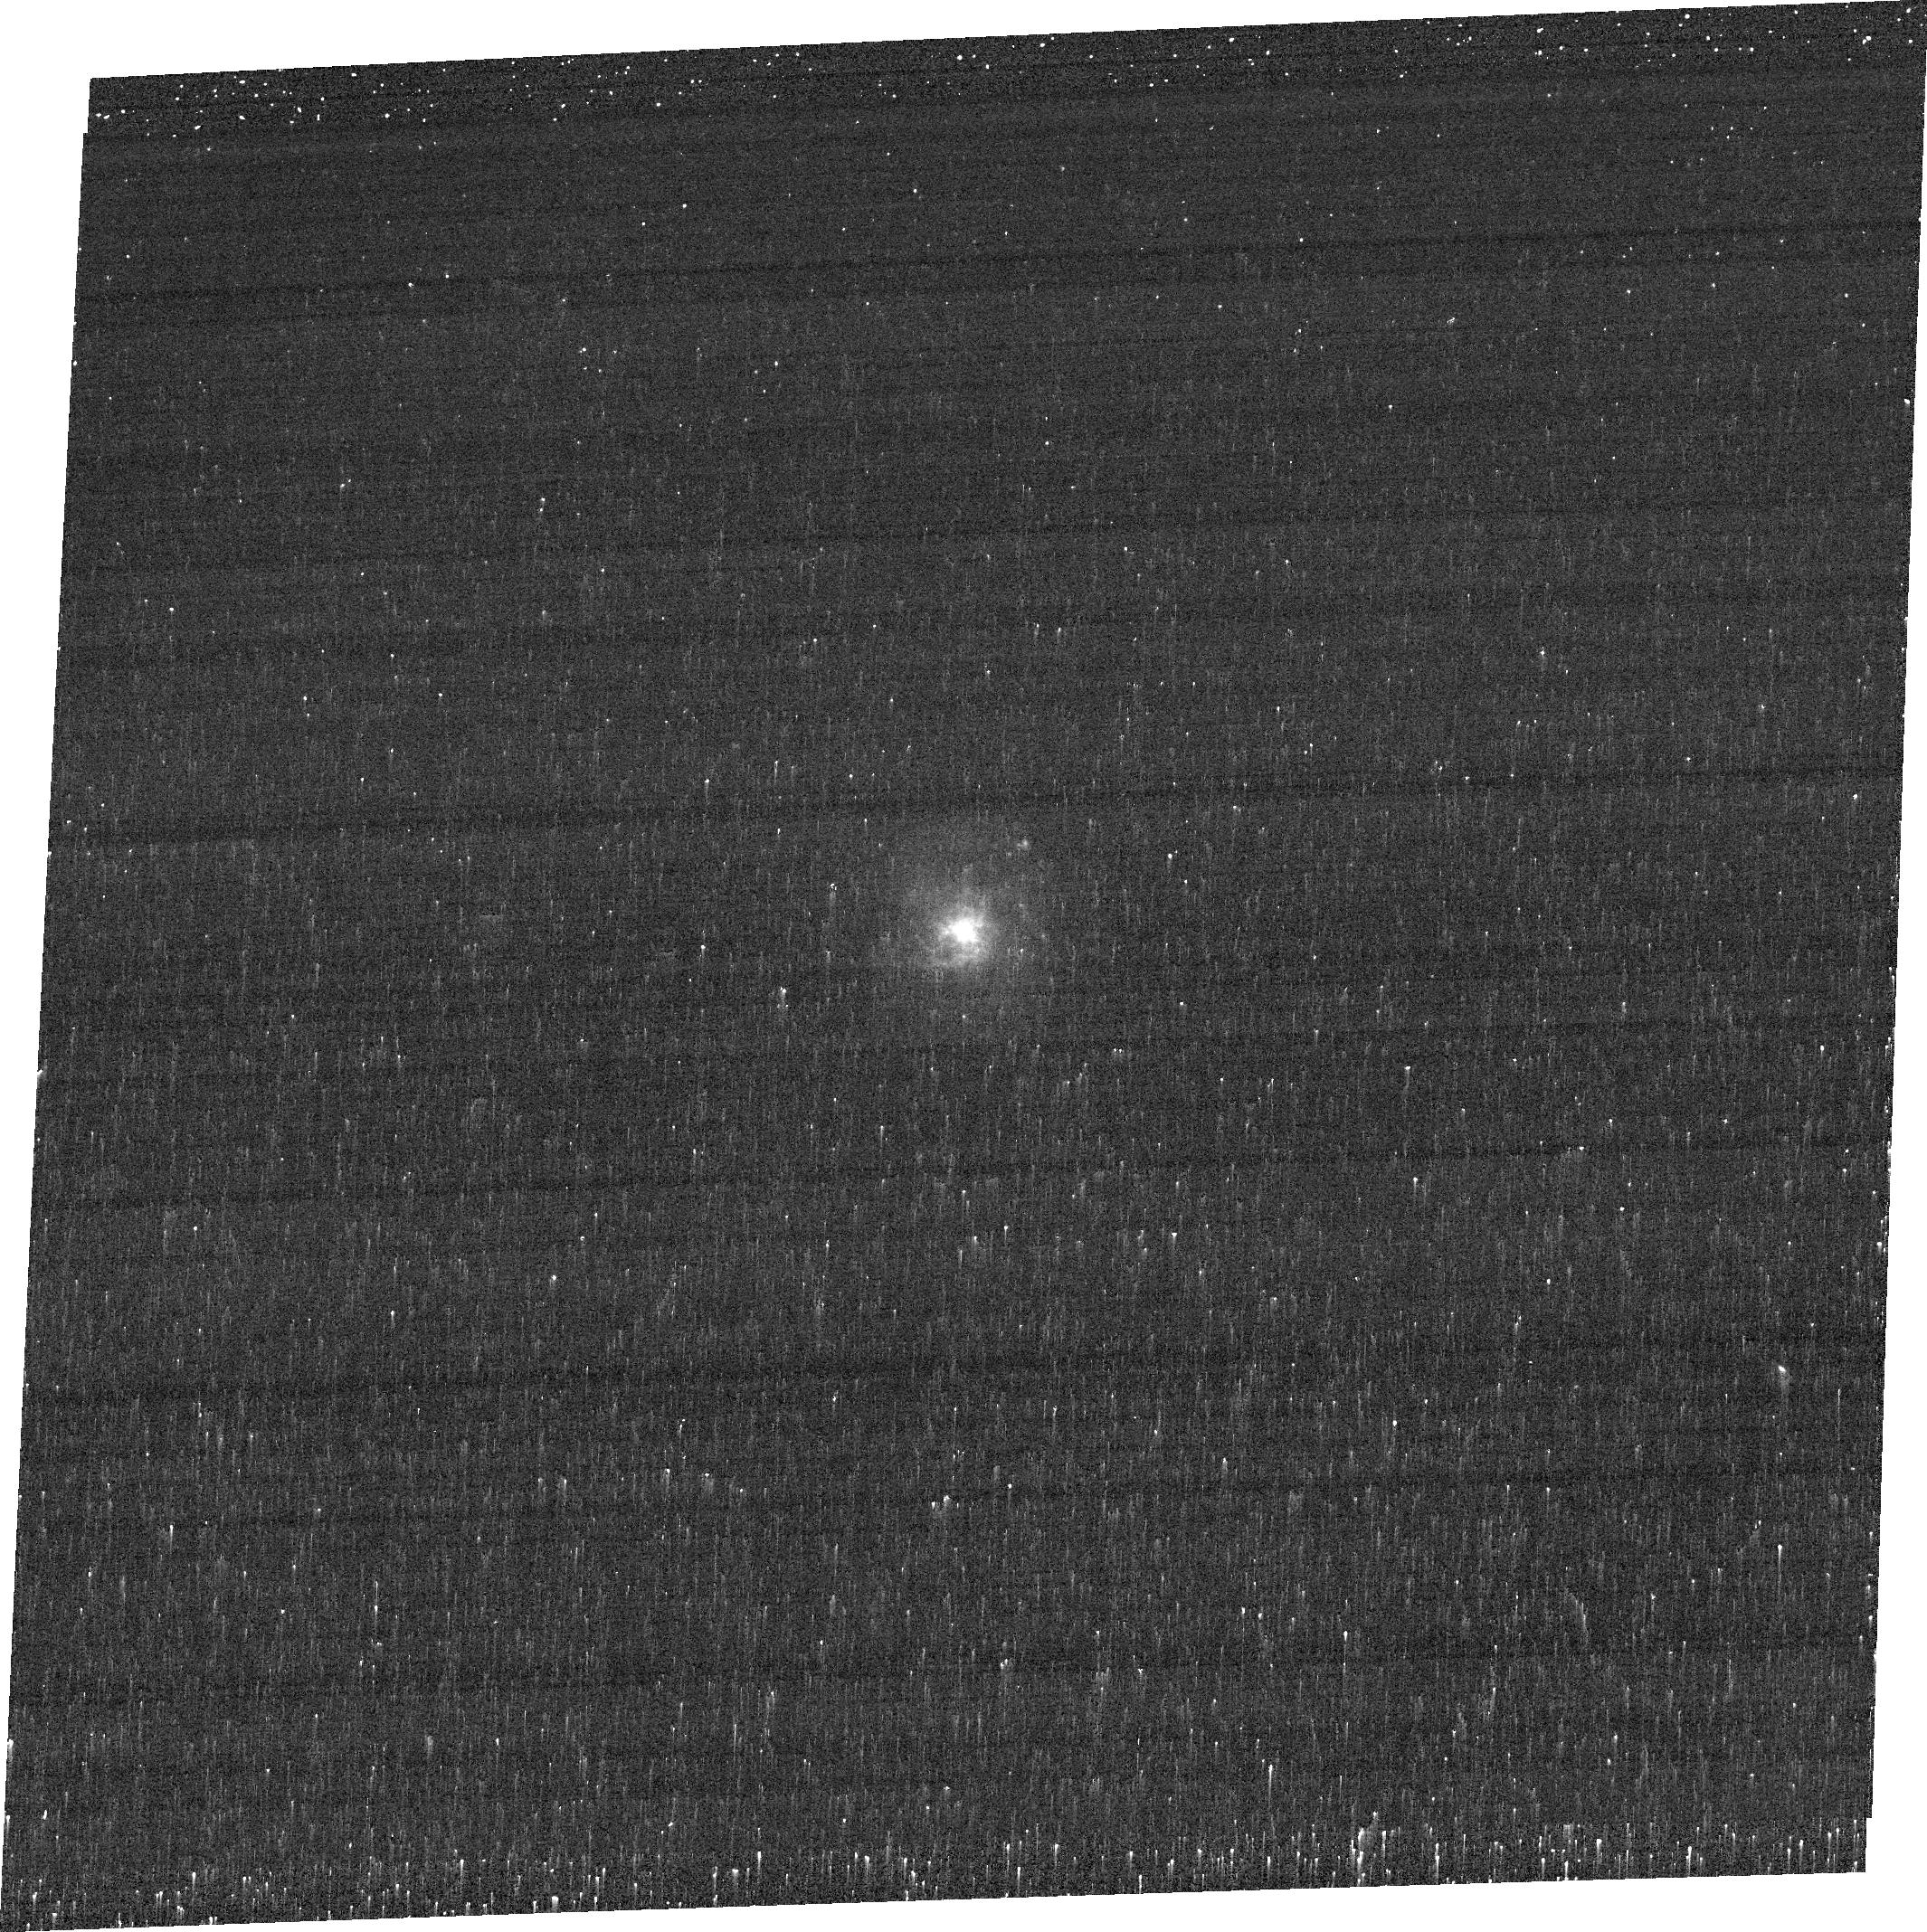
Target: GSN069
Instrument: ACS/WFC
Filter: FR505N
Exposure: 12 min
Observation ID: je8k02010

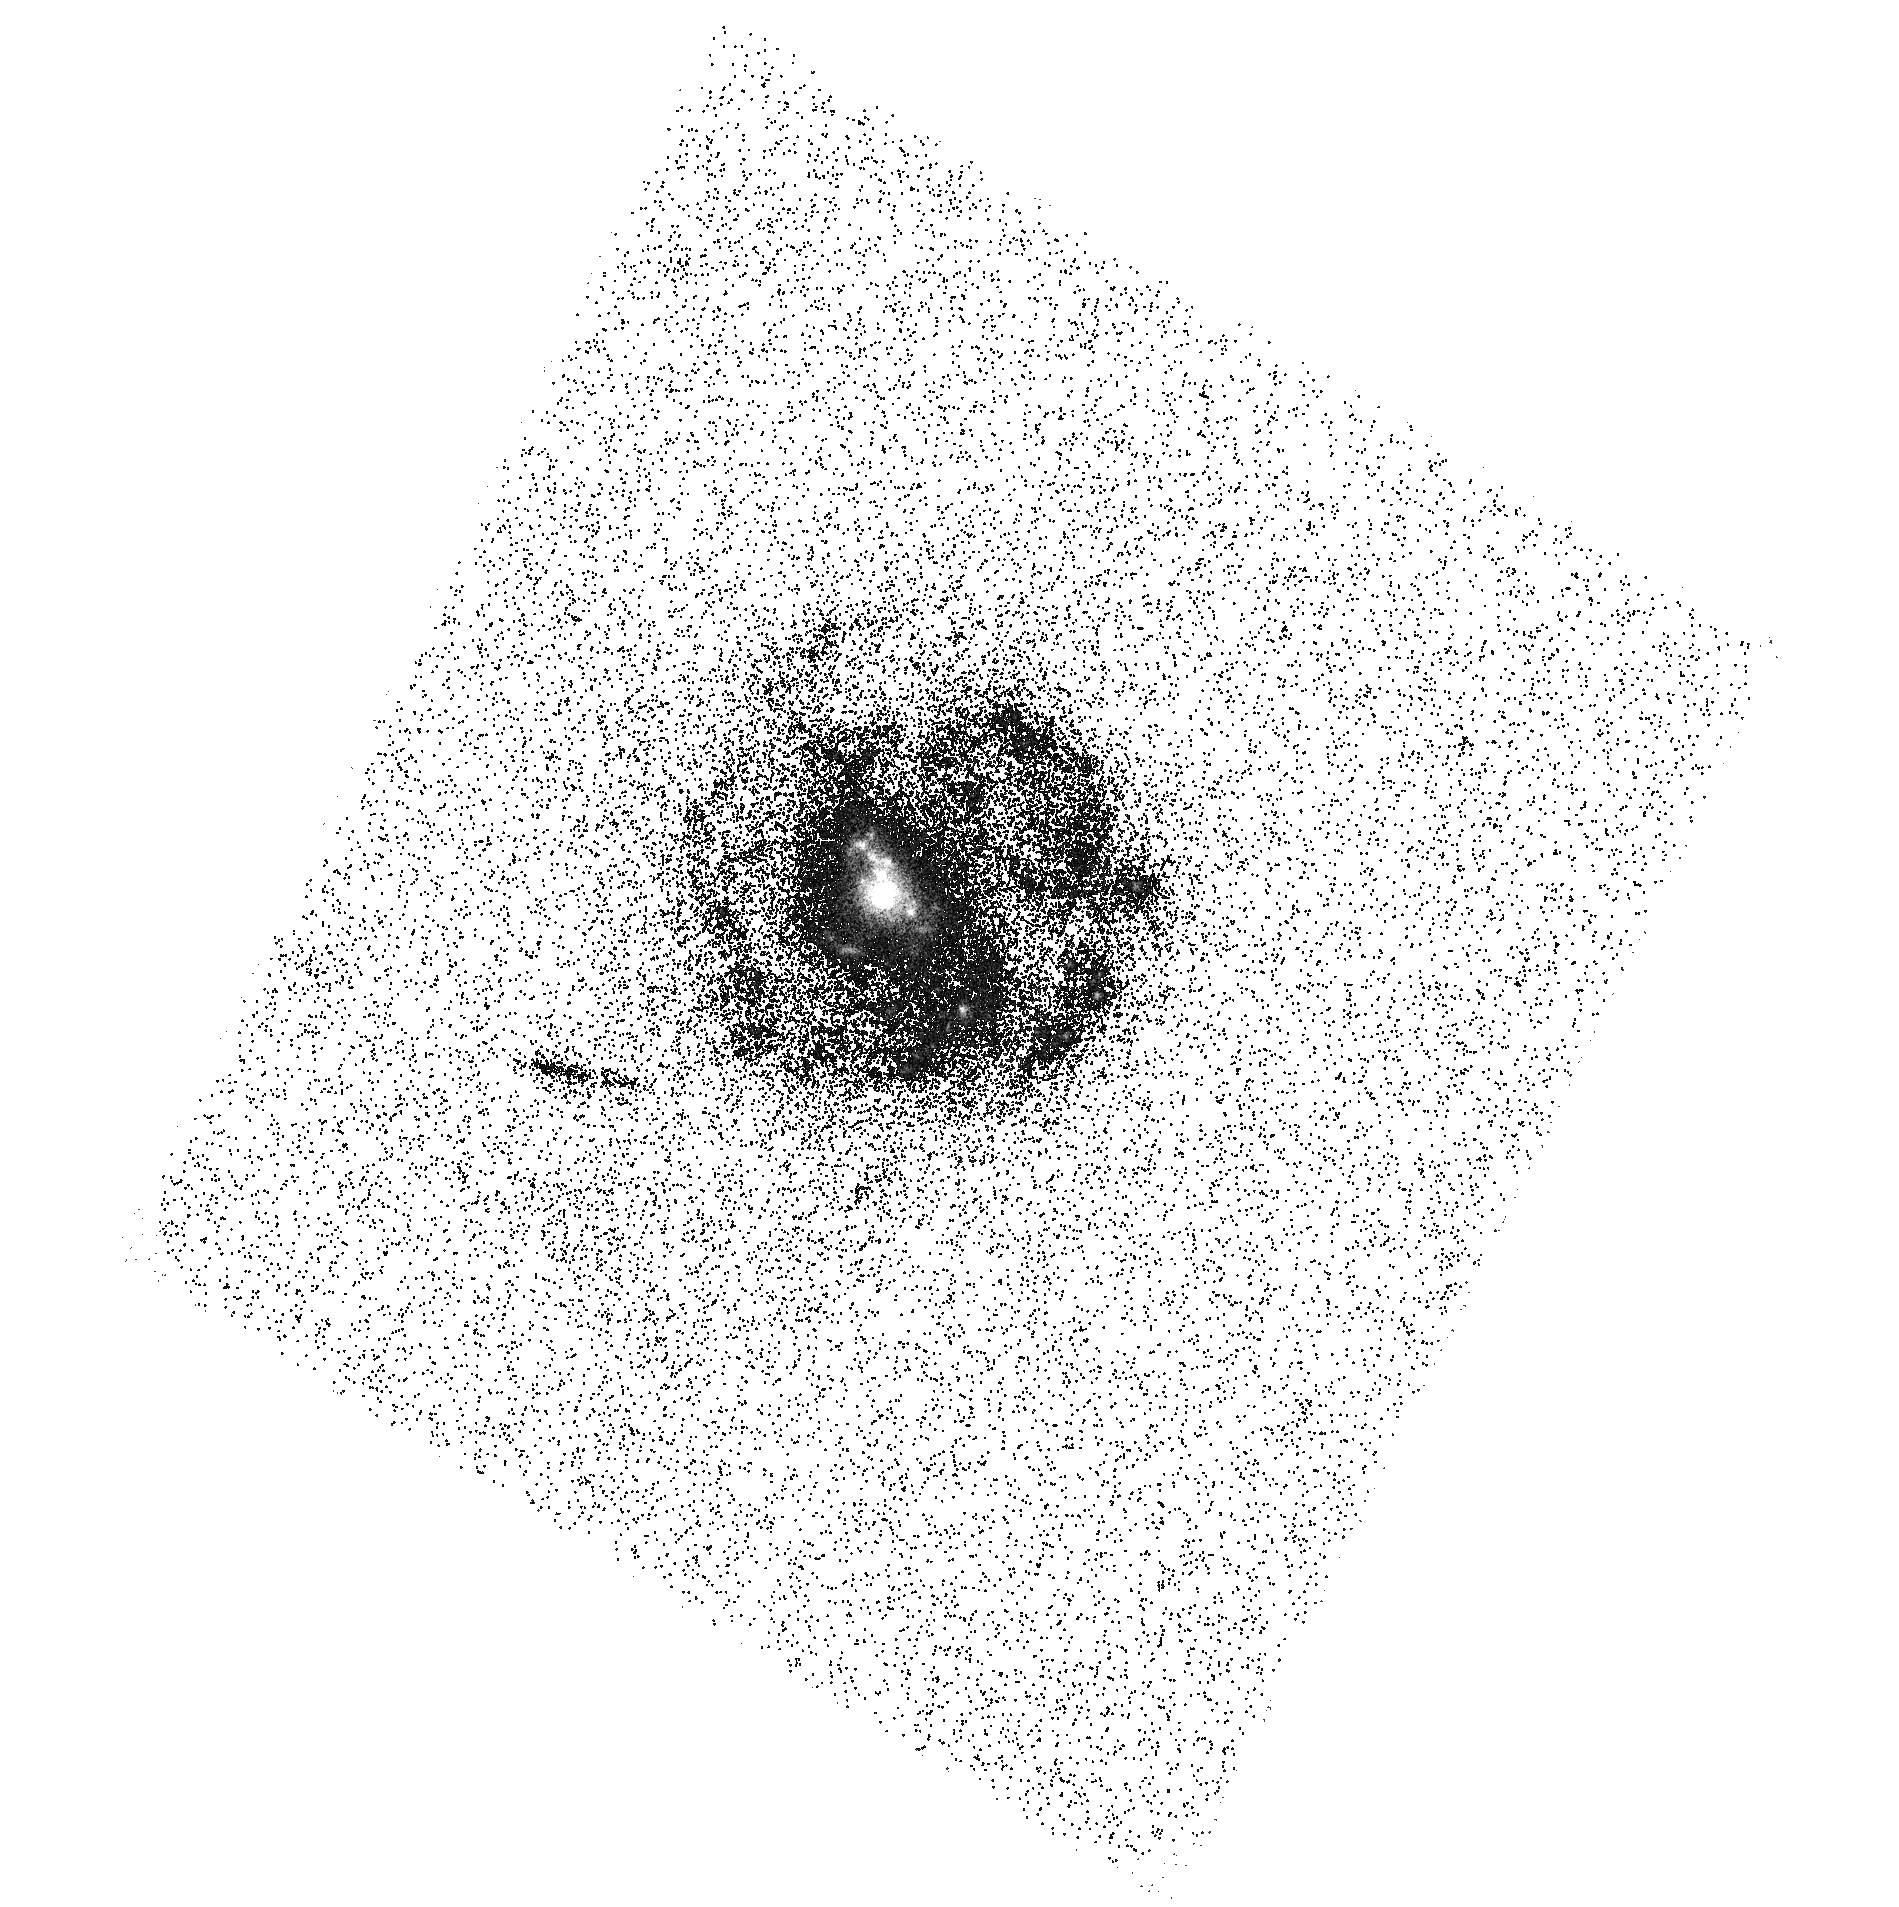
Target: GSN069
Instrument: ACS/SBC
Filter: F140LP
Exposure: 17 min
Observation ID: hst_16062_01_acs_sbc_f140lp_je8k01

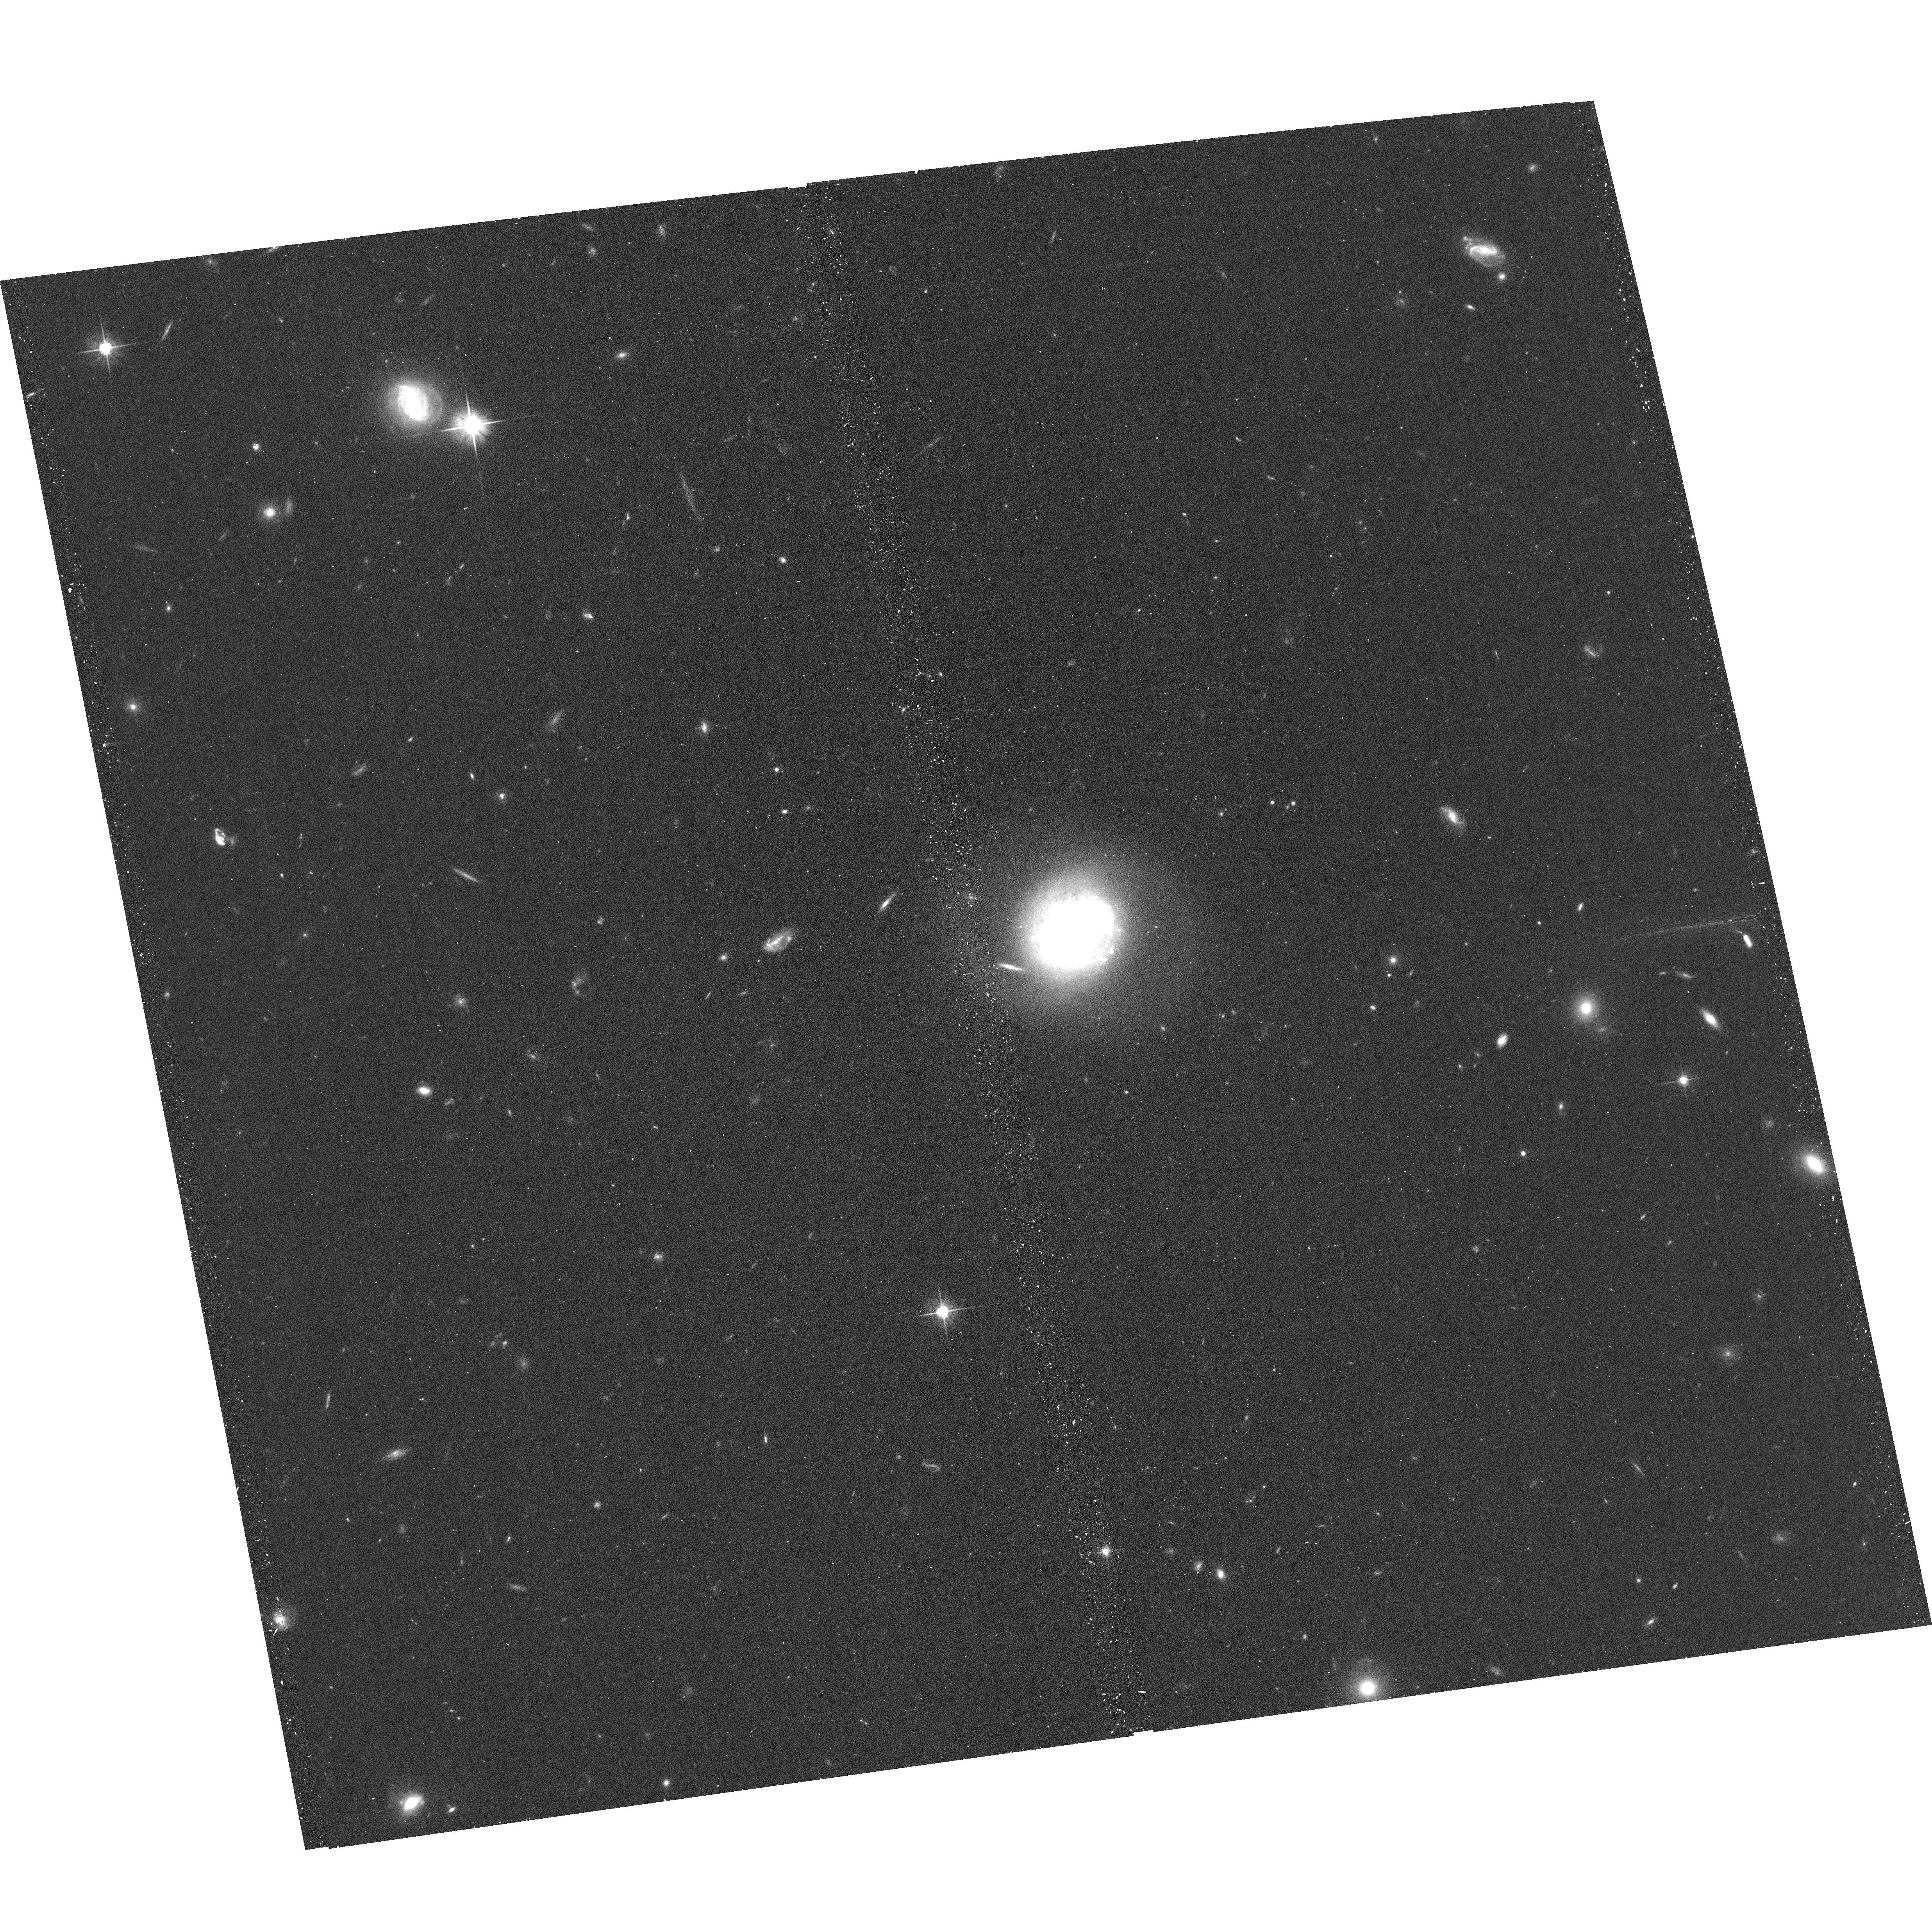
Target: GSN069
Instrument: ACS/WFC
Filter: F606W
Exposure: 13 min
Observation ID: hst_16062_02_acs_wfc_f606w_je8k02

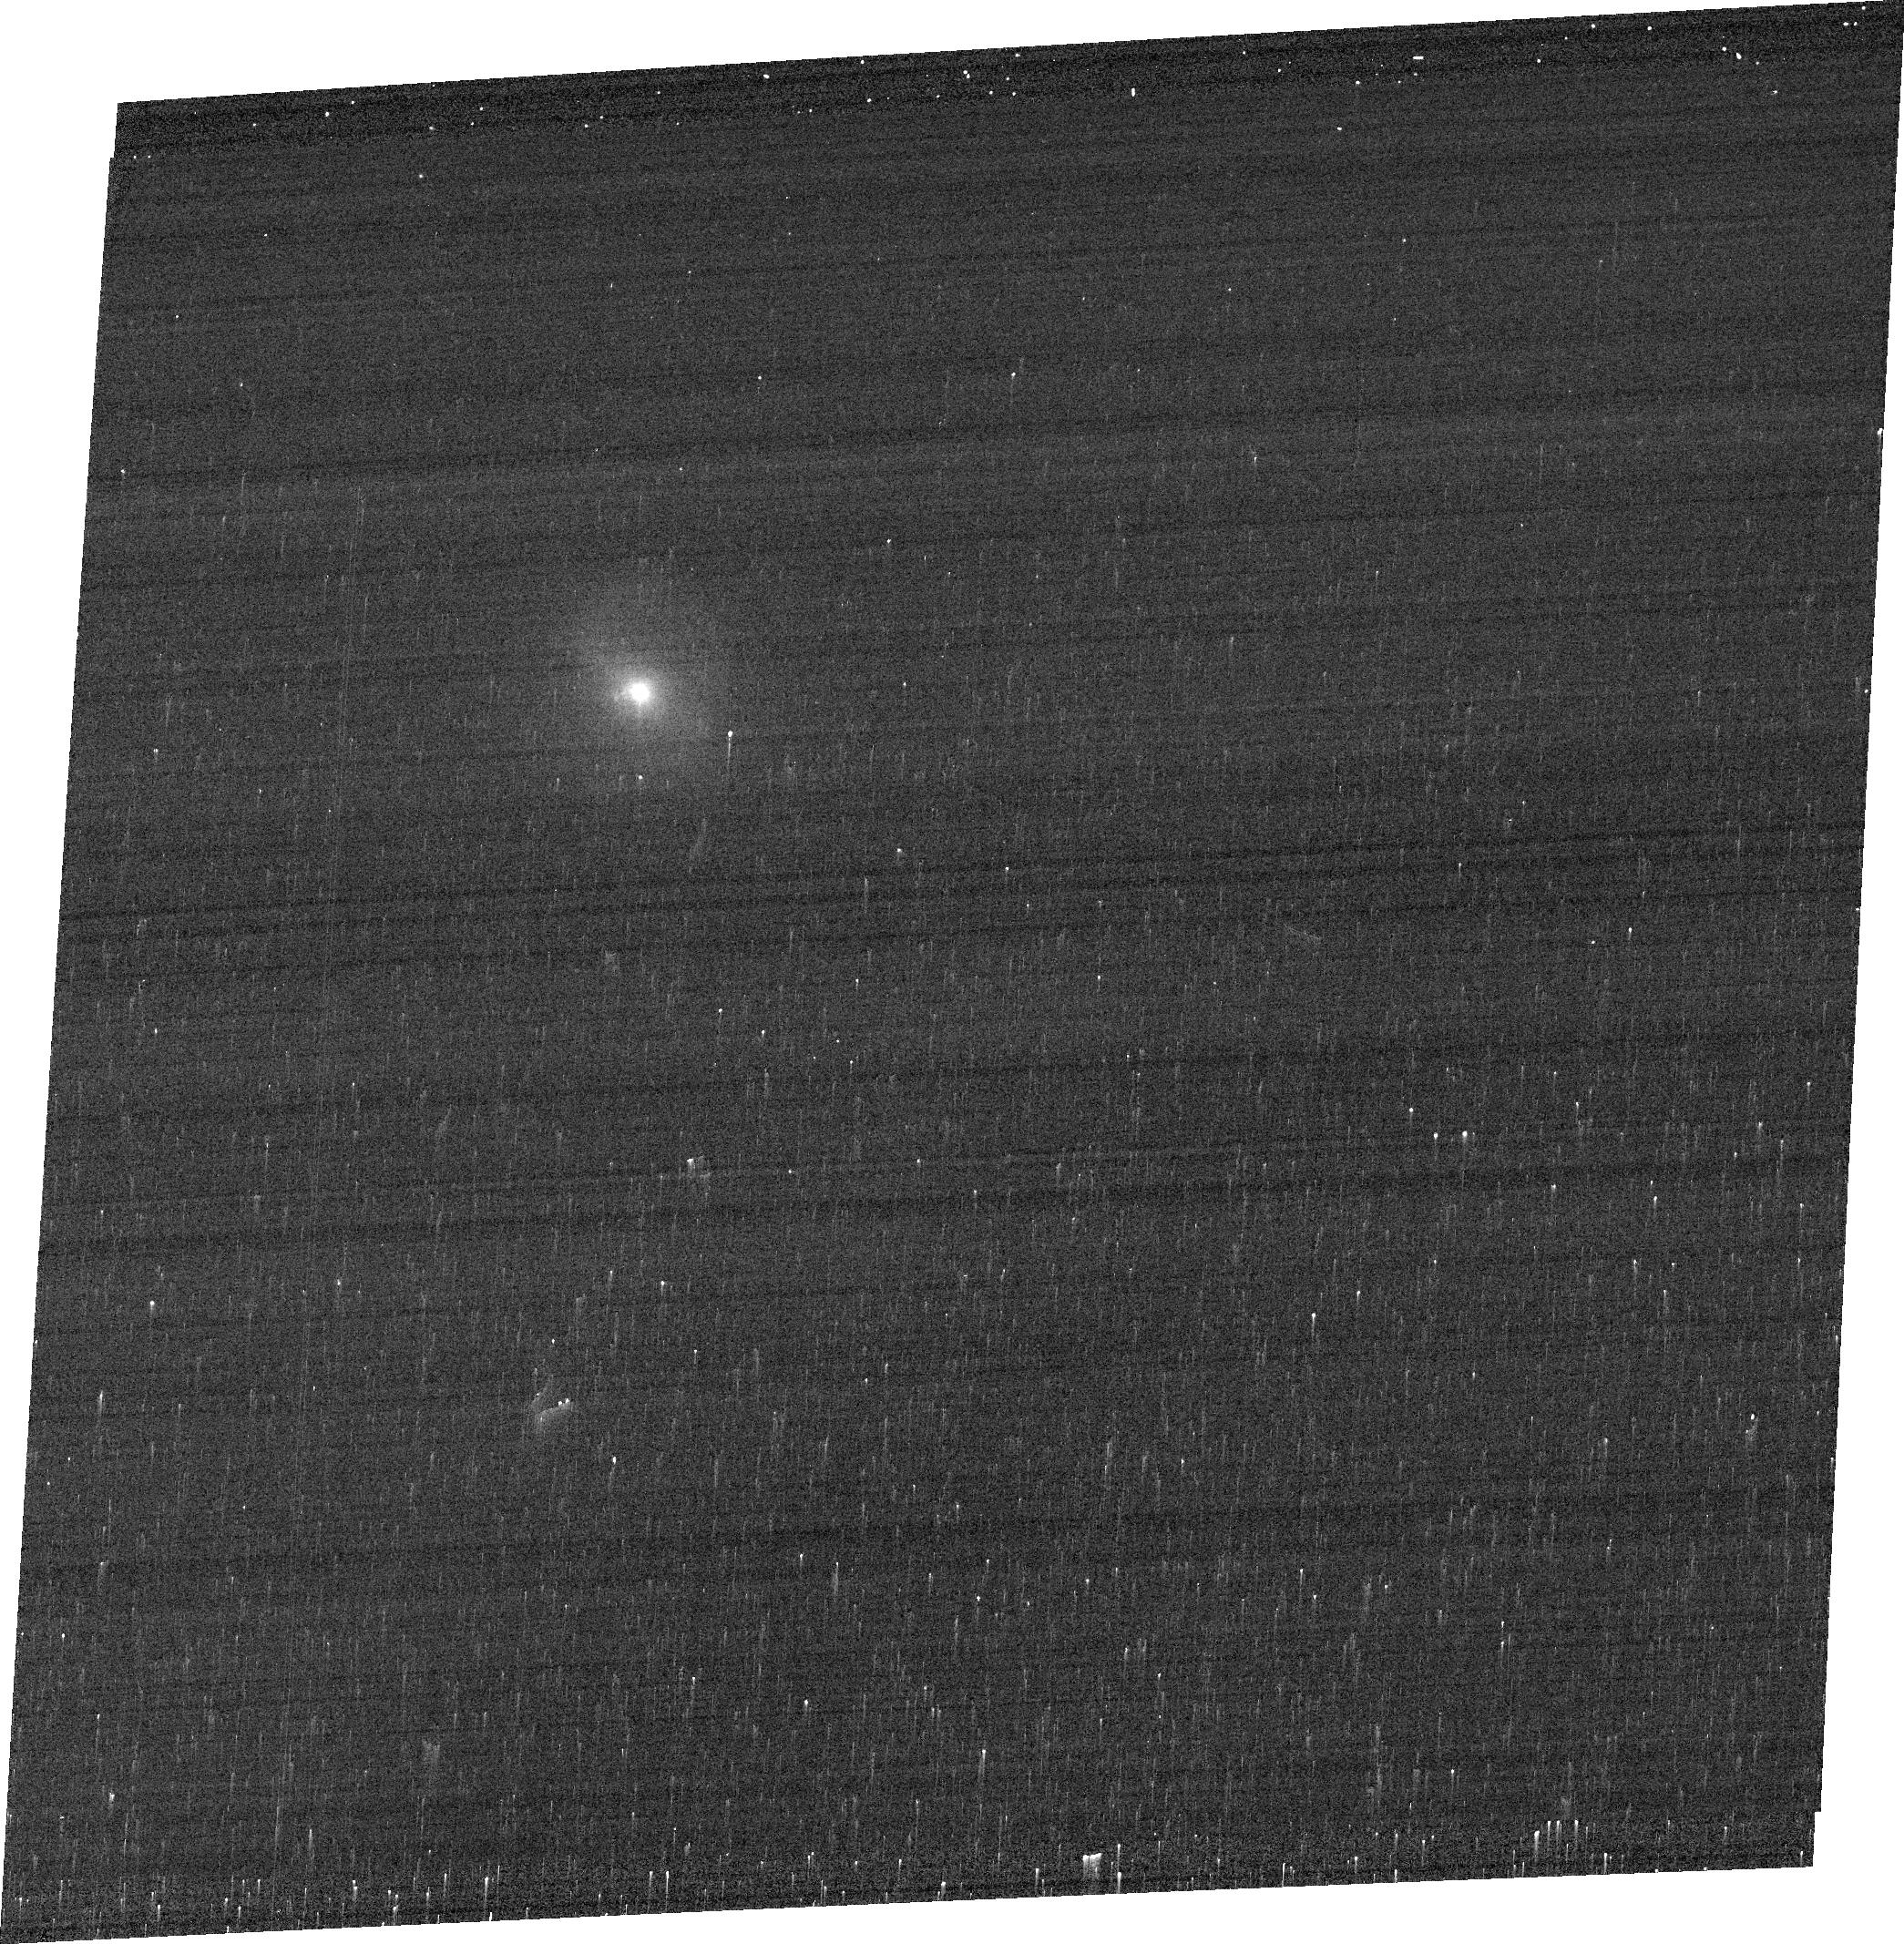
Target: GSN069
Instrument: ACS/WFC
Filter: FR647M
Exposure: 3 min
Observation ID: je8k02020

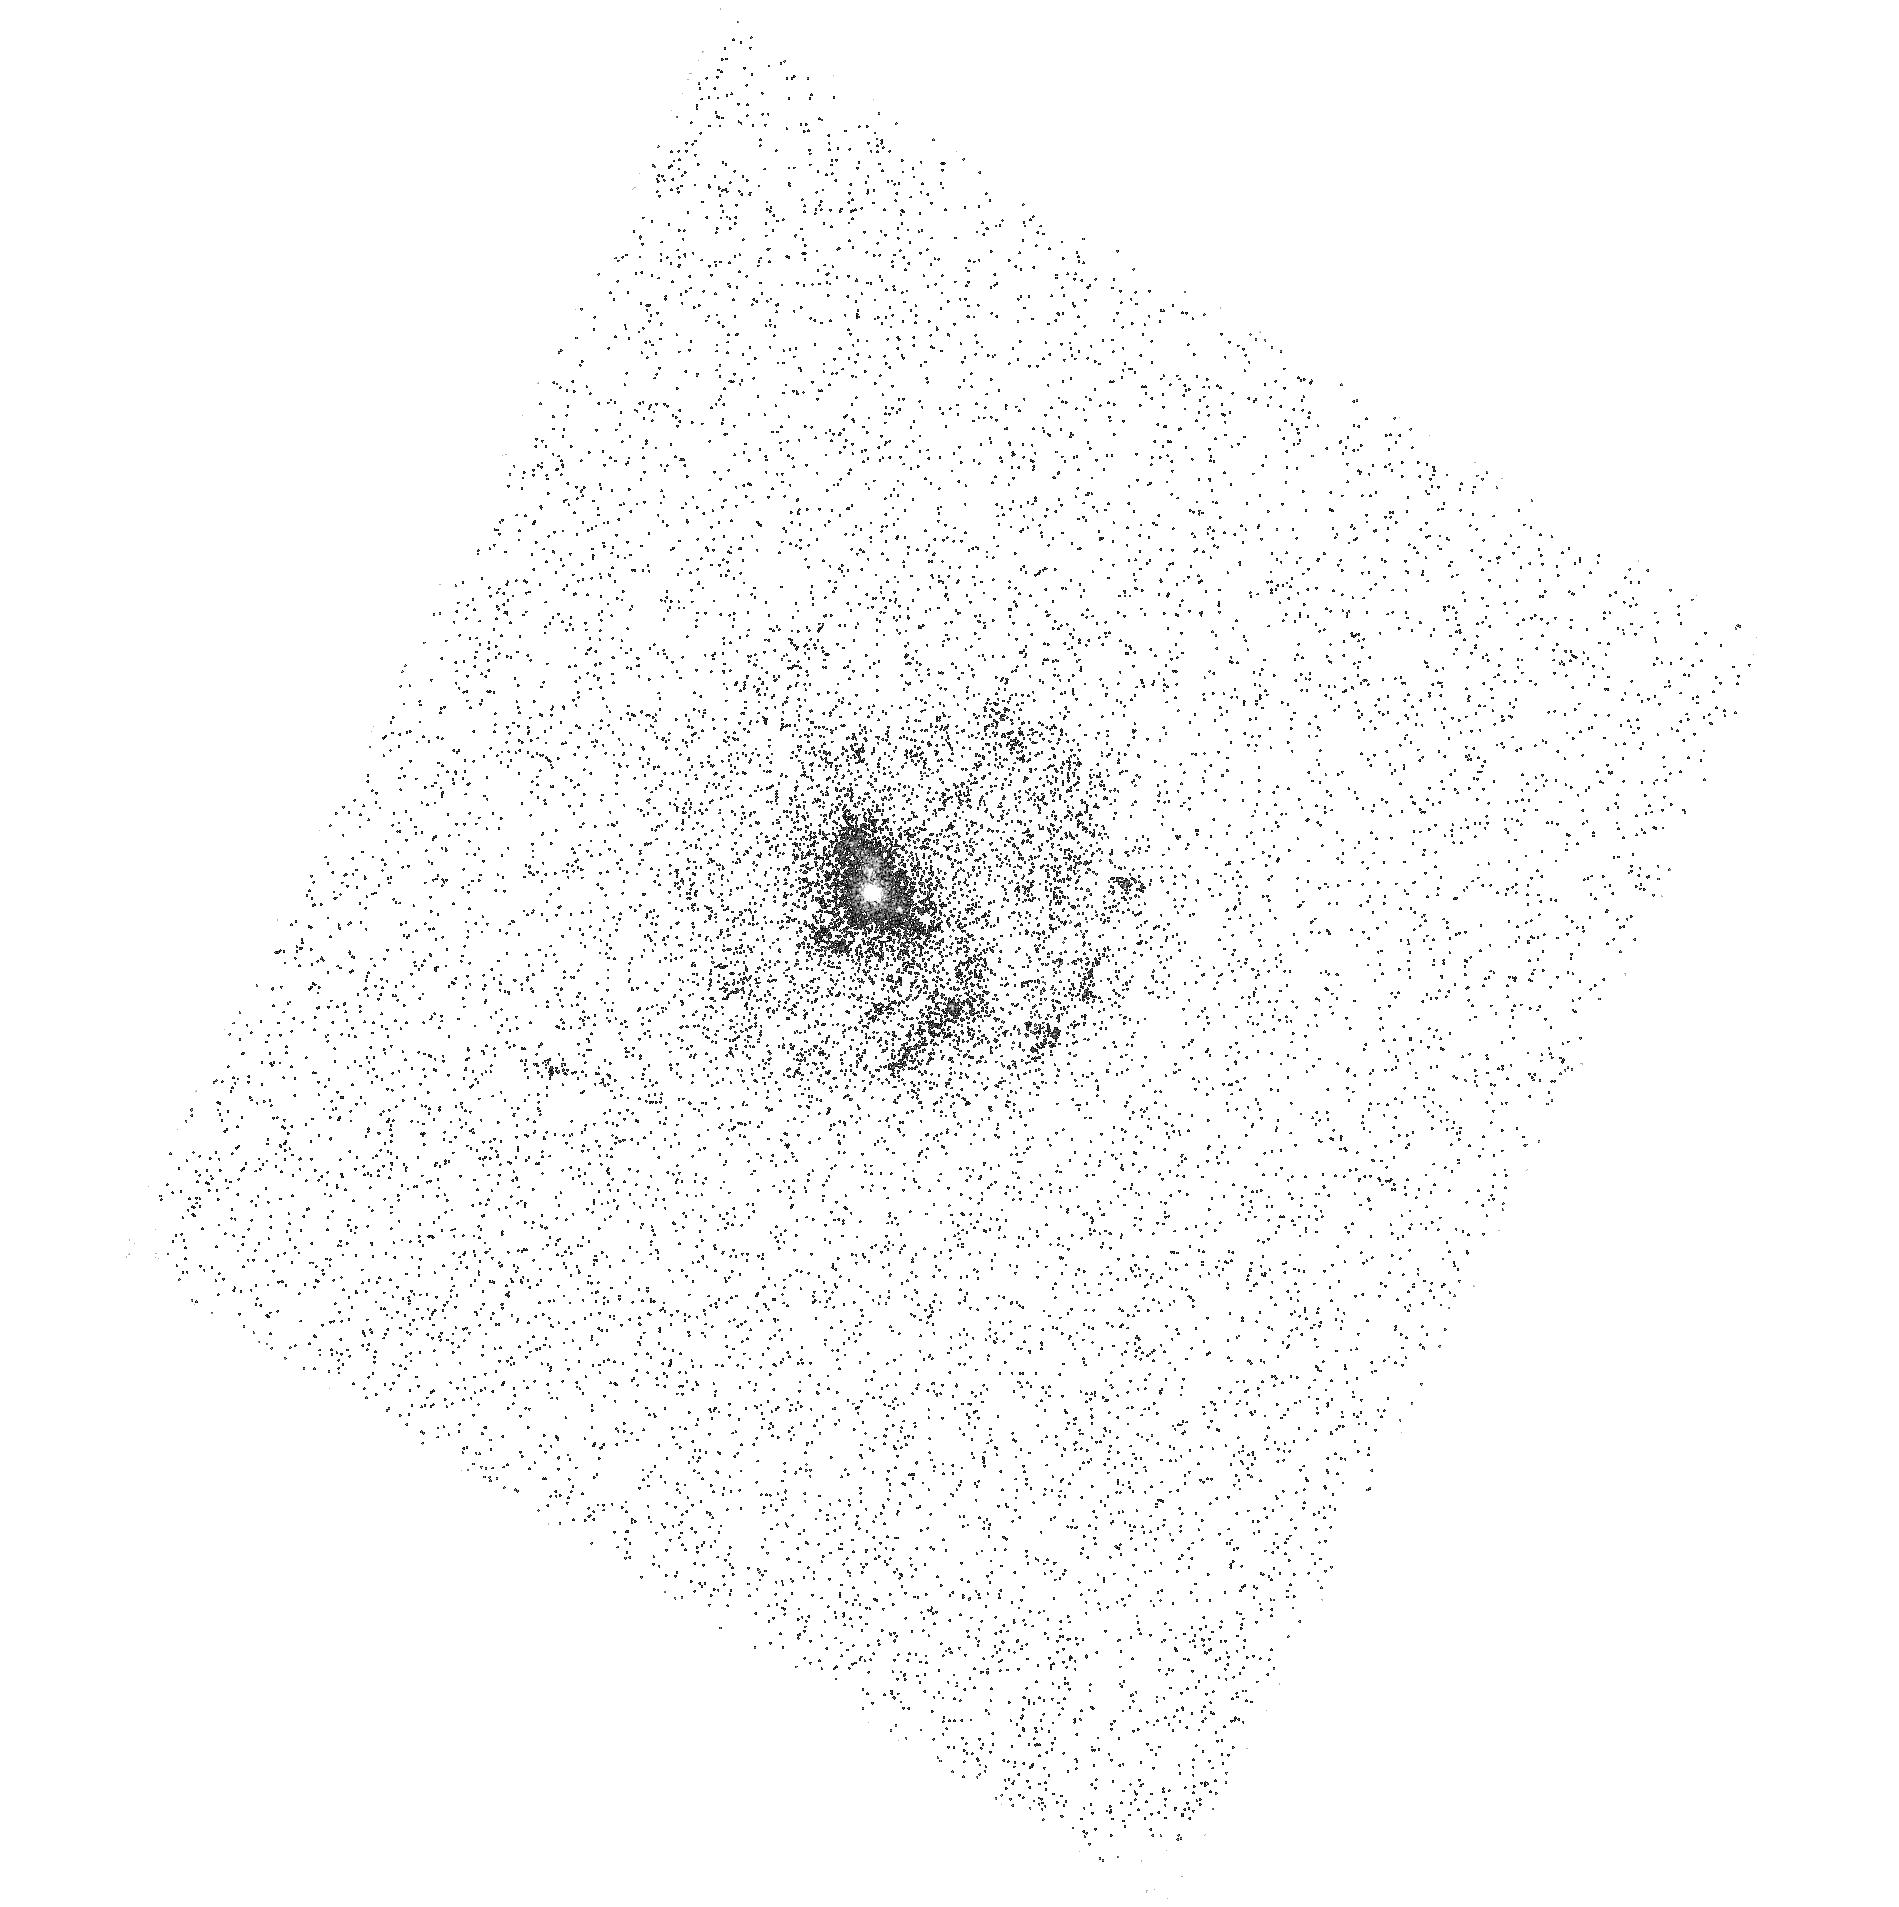
Target: GSN069
Instrument: ACS/SBC
Filter: F165LP
Exposure: 17 min
Observation ID: hst_16062_01_acs_sbc_f165lp_je8k01

Quasi-Periodic Eruptions (QPEs) in GSN 069 (PI: Miniutti, Giovanni)

We have recently reported on the discovery of a new X-ray variability pattern from the nucleus of the galaxy GSN~069, dubbed as Quasi-Periodic Eruptions, or QPEs (Miniutti et al. 2019, Nature, 573, 381). We propose here for further XMM-Newton observations to better characterize this newly-discovered variability pattern. Ideally, our observations will be complemented with 2 HST orbits with the goals of: i) deriving the optical to X-ray SED of GSN~069; ii) search for possible blue point sources other than the galactic nucleus in comparison with our Chandra data; iii) study the morphology of the poorly known host galaxy; iv) study the spatially-resolved structure of the narrow-line-region in [O~III].